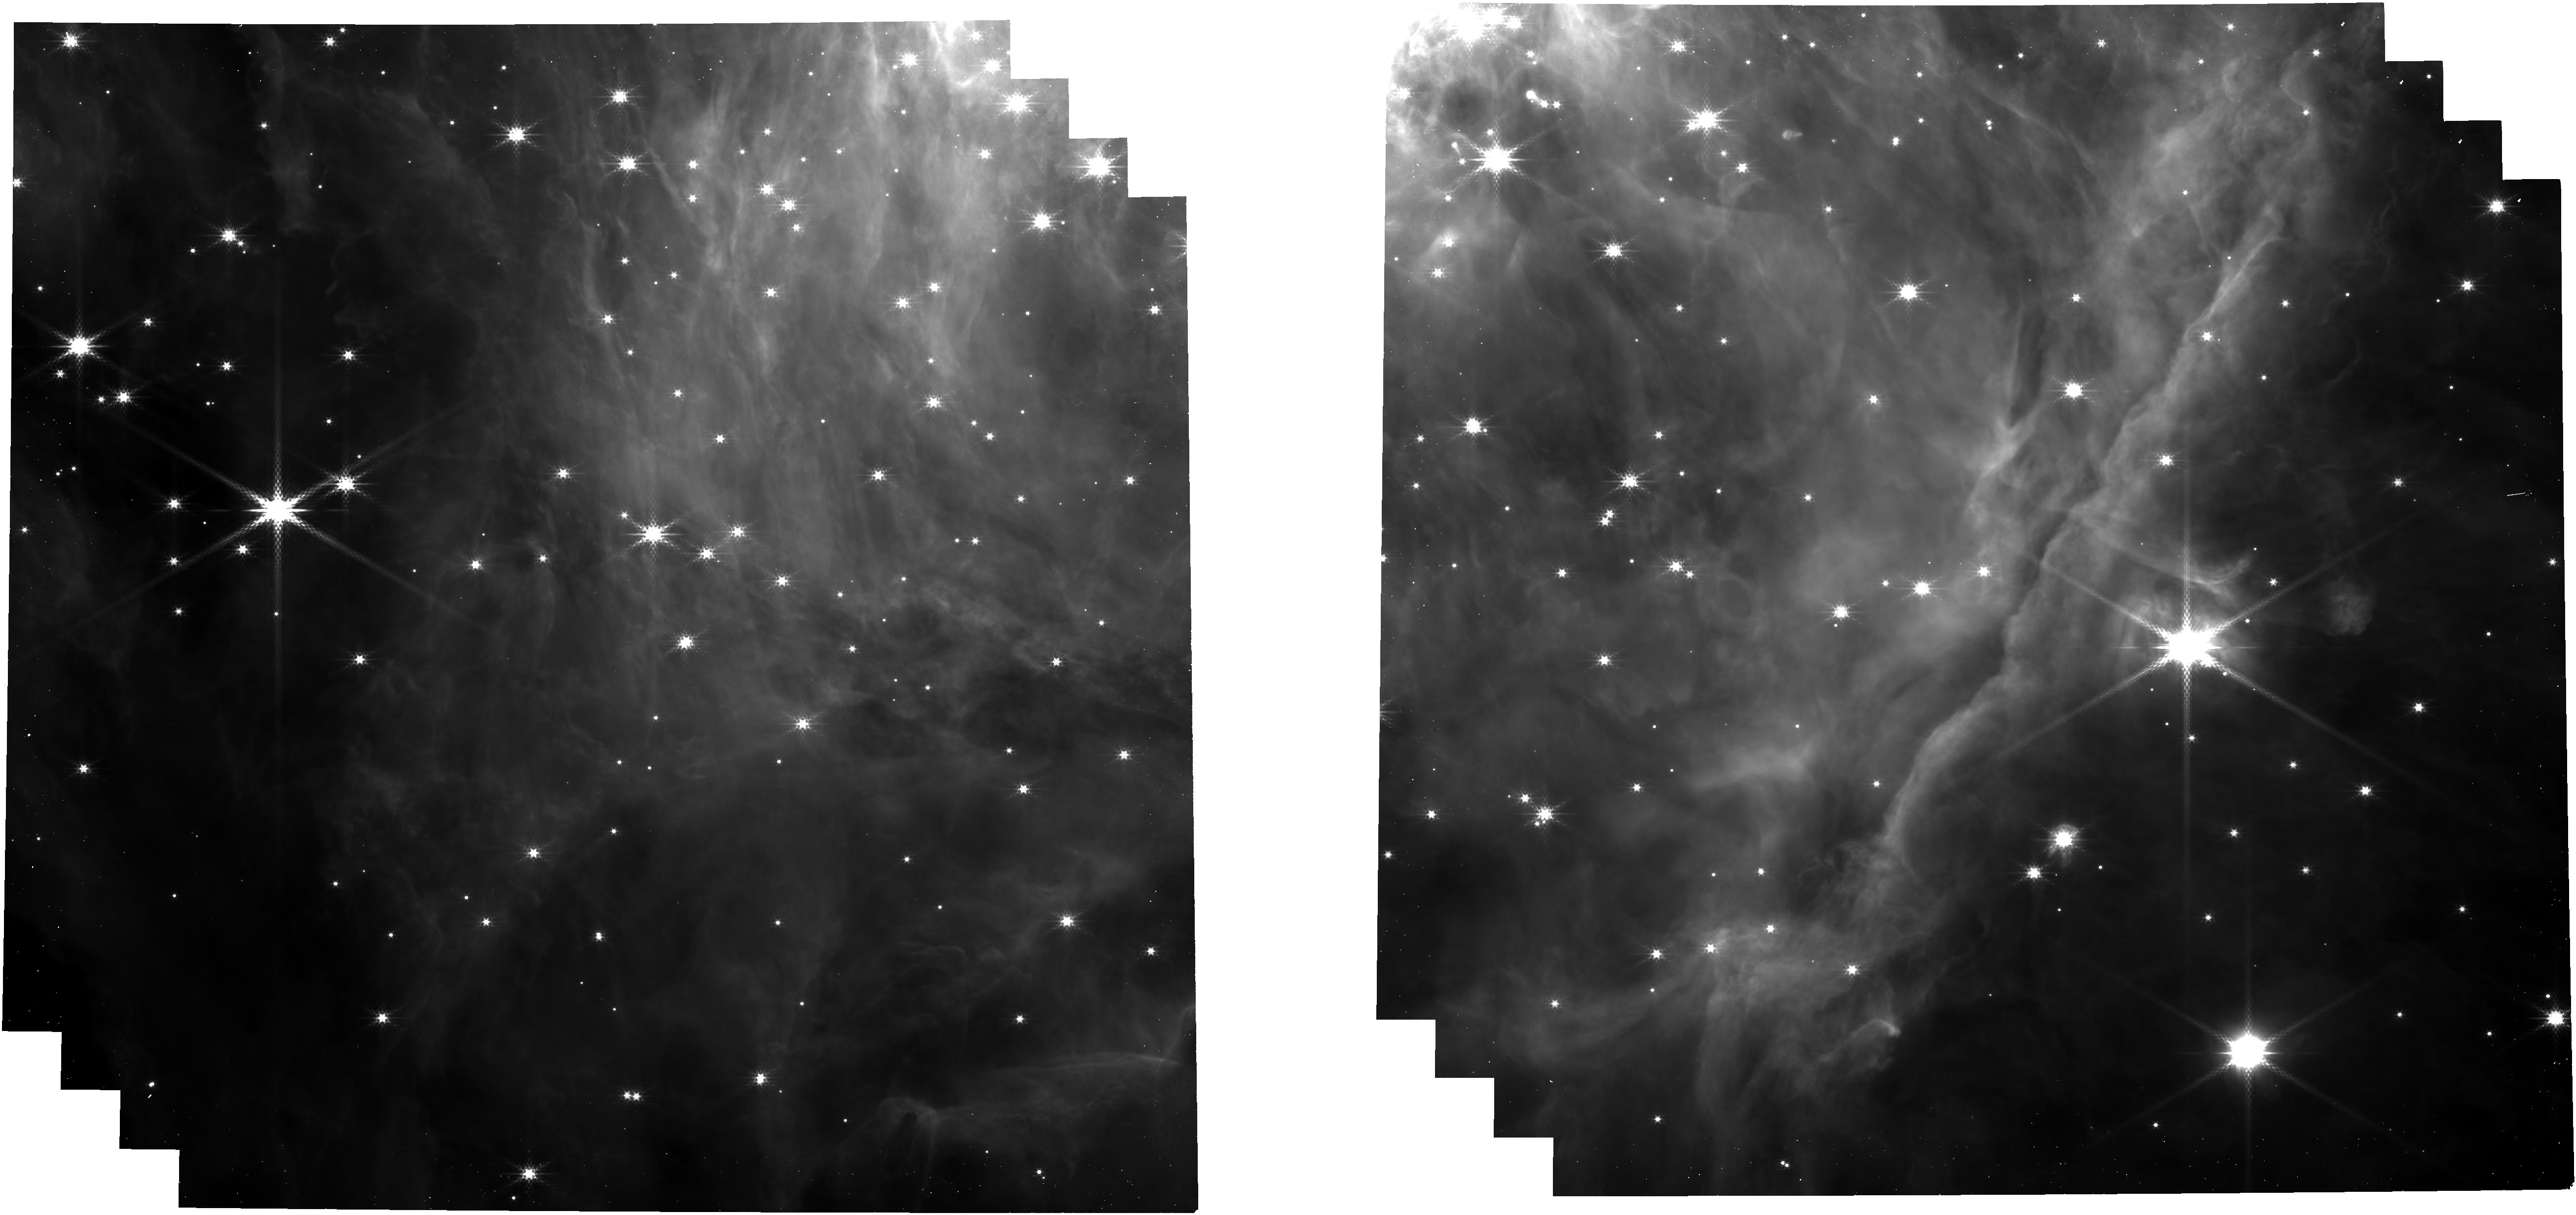
Target: ORIBAR-IMAGING-NIRCAM
Instrument: NIRCAM
Filter: F300M
Exposure: 3 min
Observation ID: jw01288-o001_t011_nircam_clear-f300m

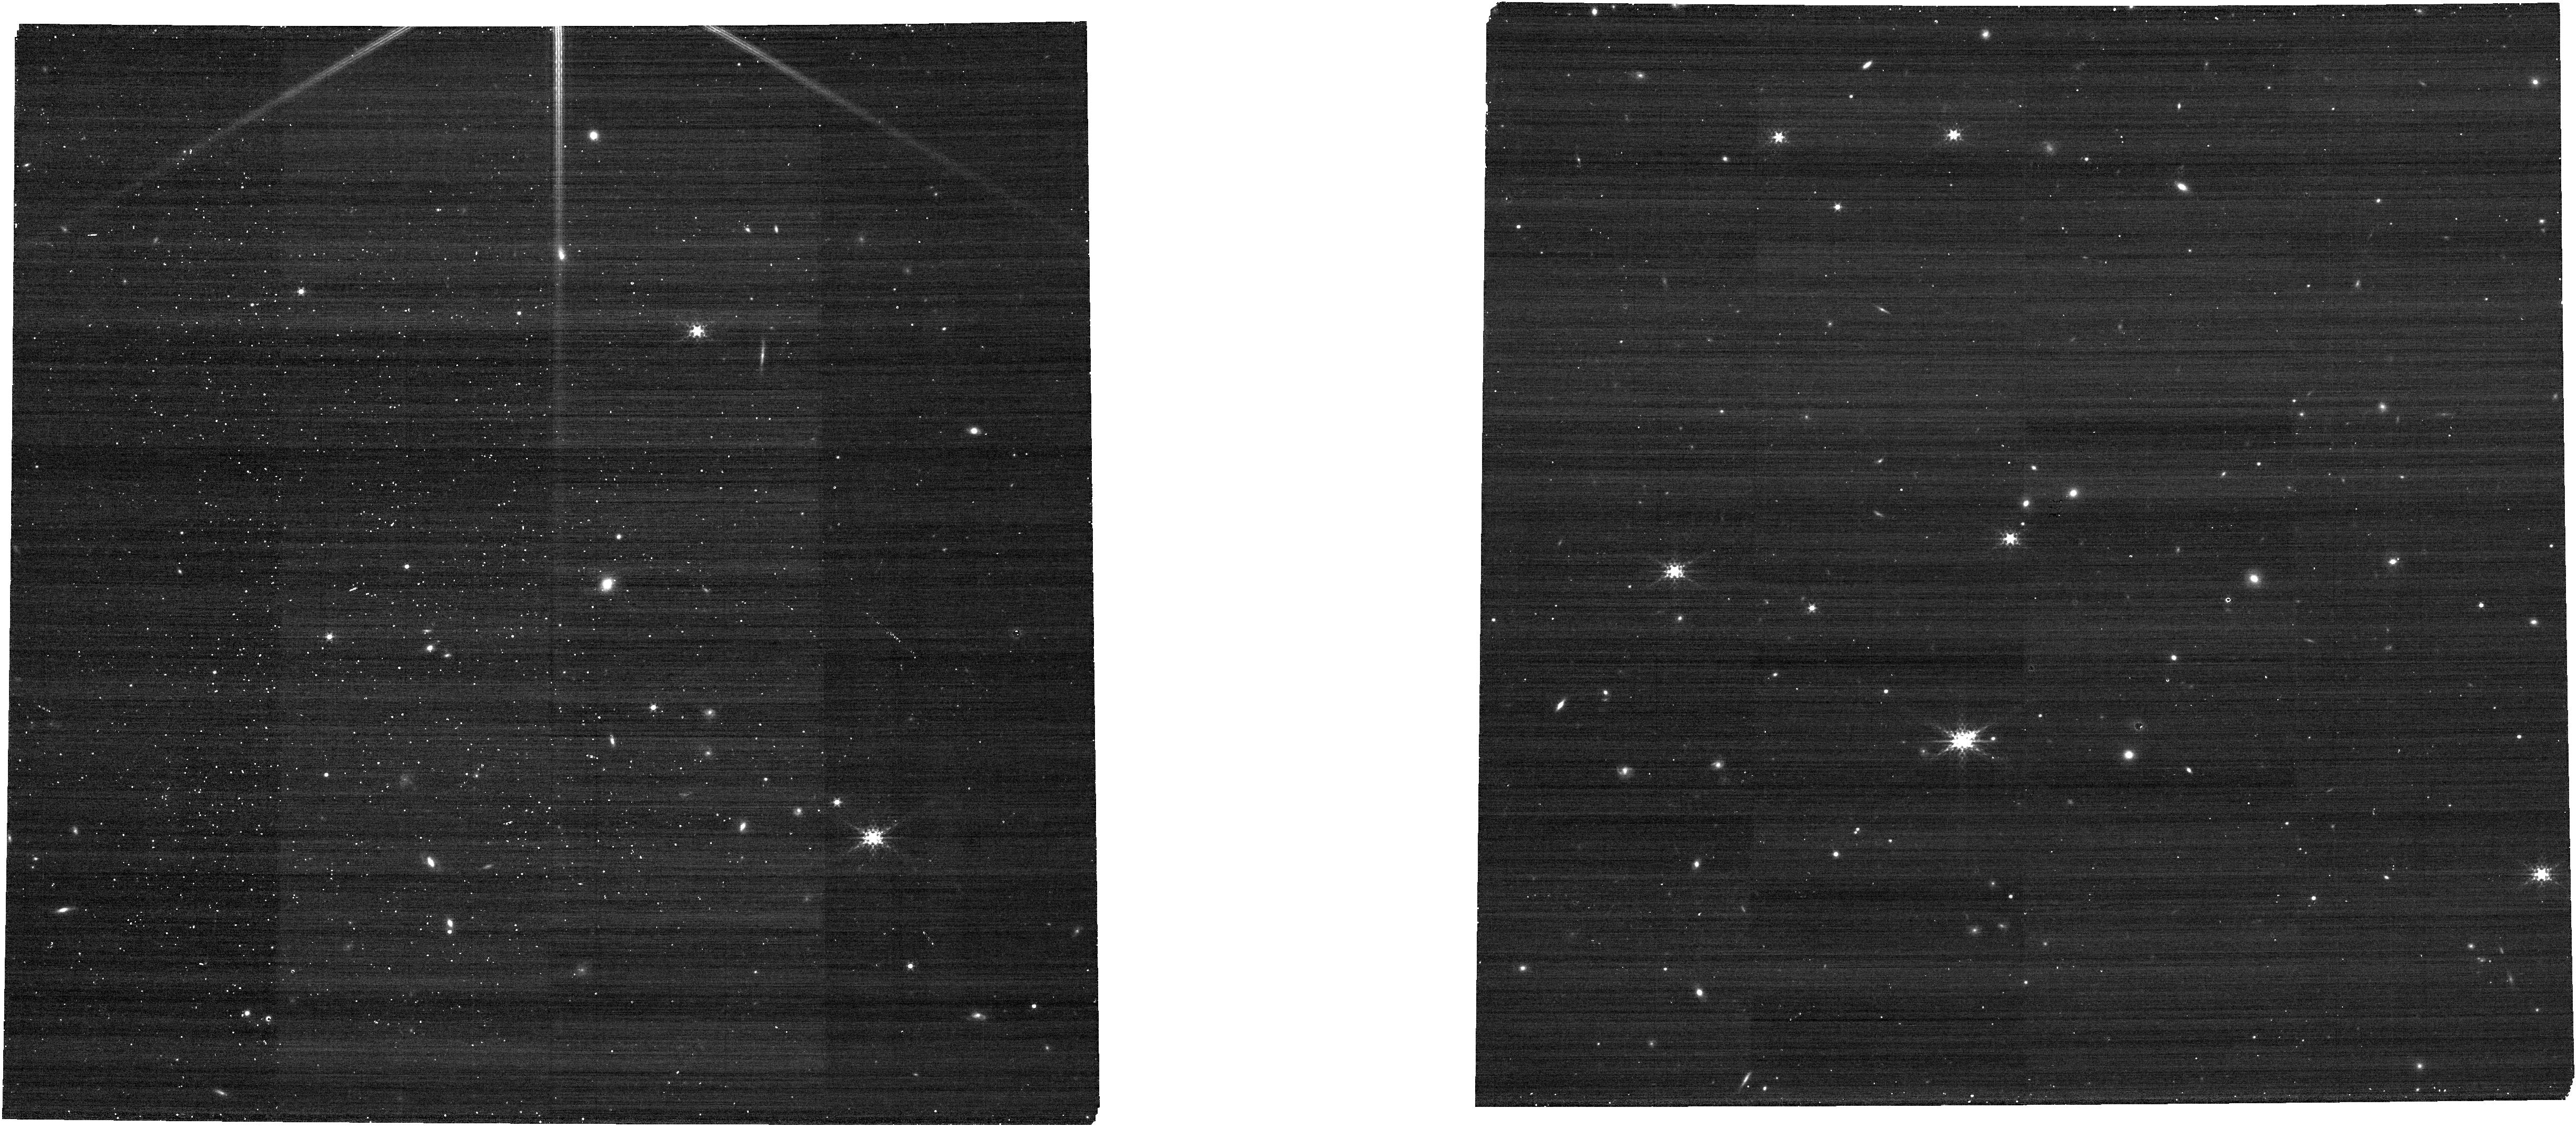
Target: ORIBAR-BACKGROUND
Instrument: NIRCAM
Filter: F335M
Exposure: 2 min
Observation ID: jw01288-o017_t013_nircam_clear-f335m

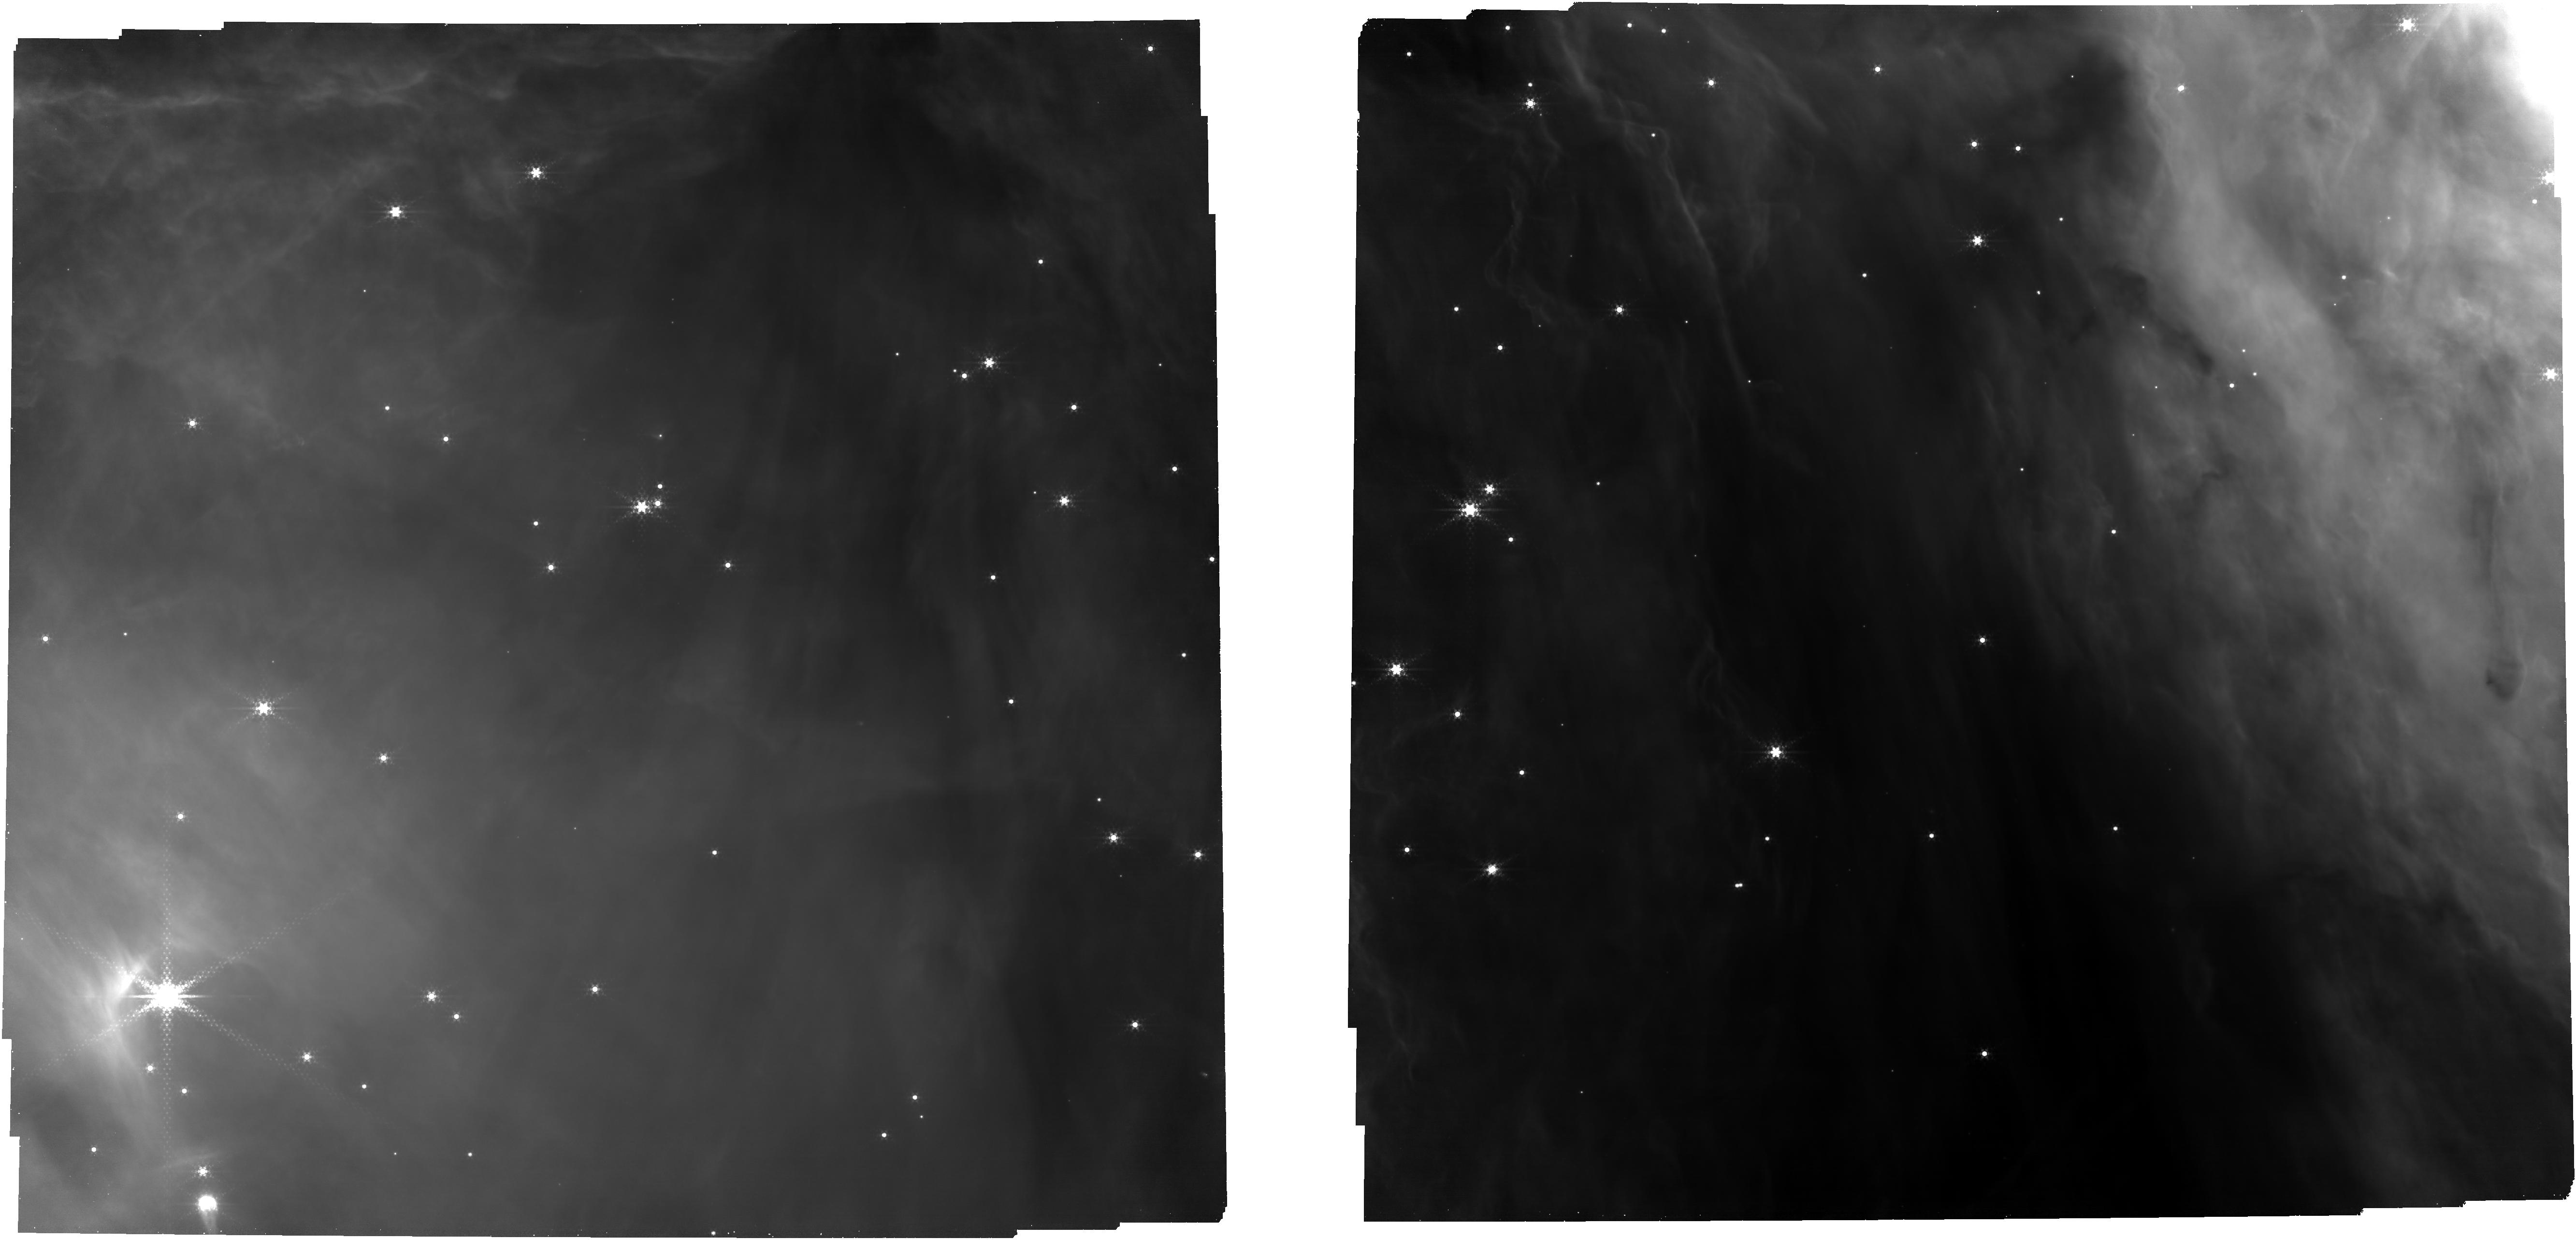
Target: ORIBAR-IMAGING-MIRI
Instrument: NIRCAM
Filter: F444W+F405N
Exposure: 19 min
Observation ID: jw01288-o016_t012_nircam_f405n-f444w

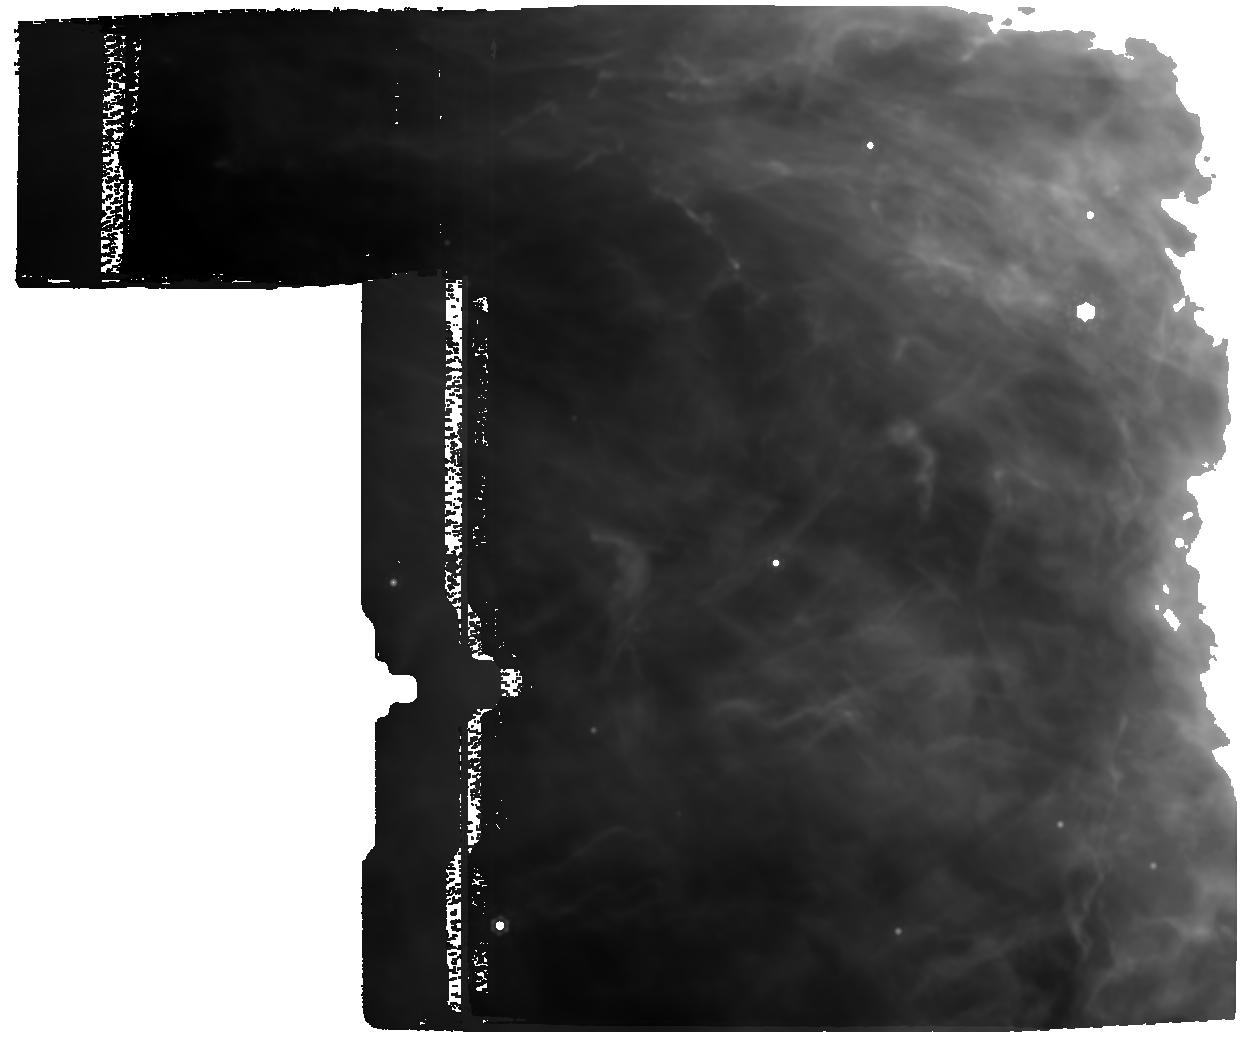
Target: ORIBAR-MIRI-IFU-H2
Instrument: MIRI
Filter: F1500W
Exposure: 1.3 h
Observation ID: jw01288-o002_t010_miri_f1500w

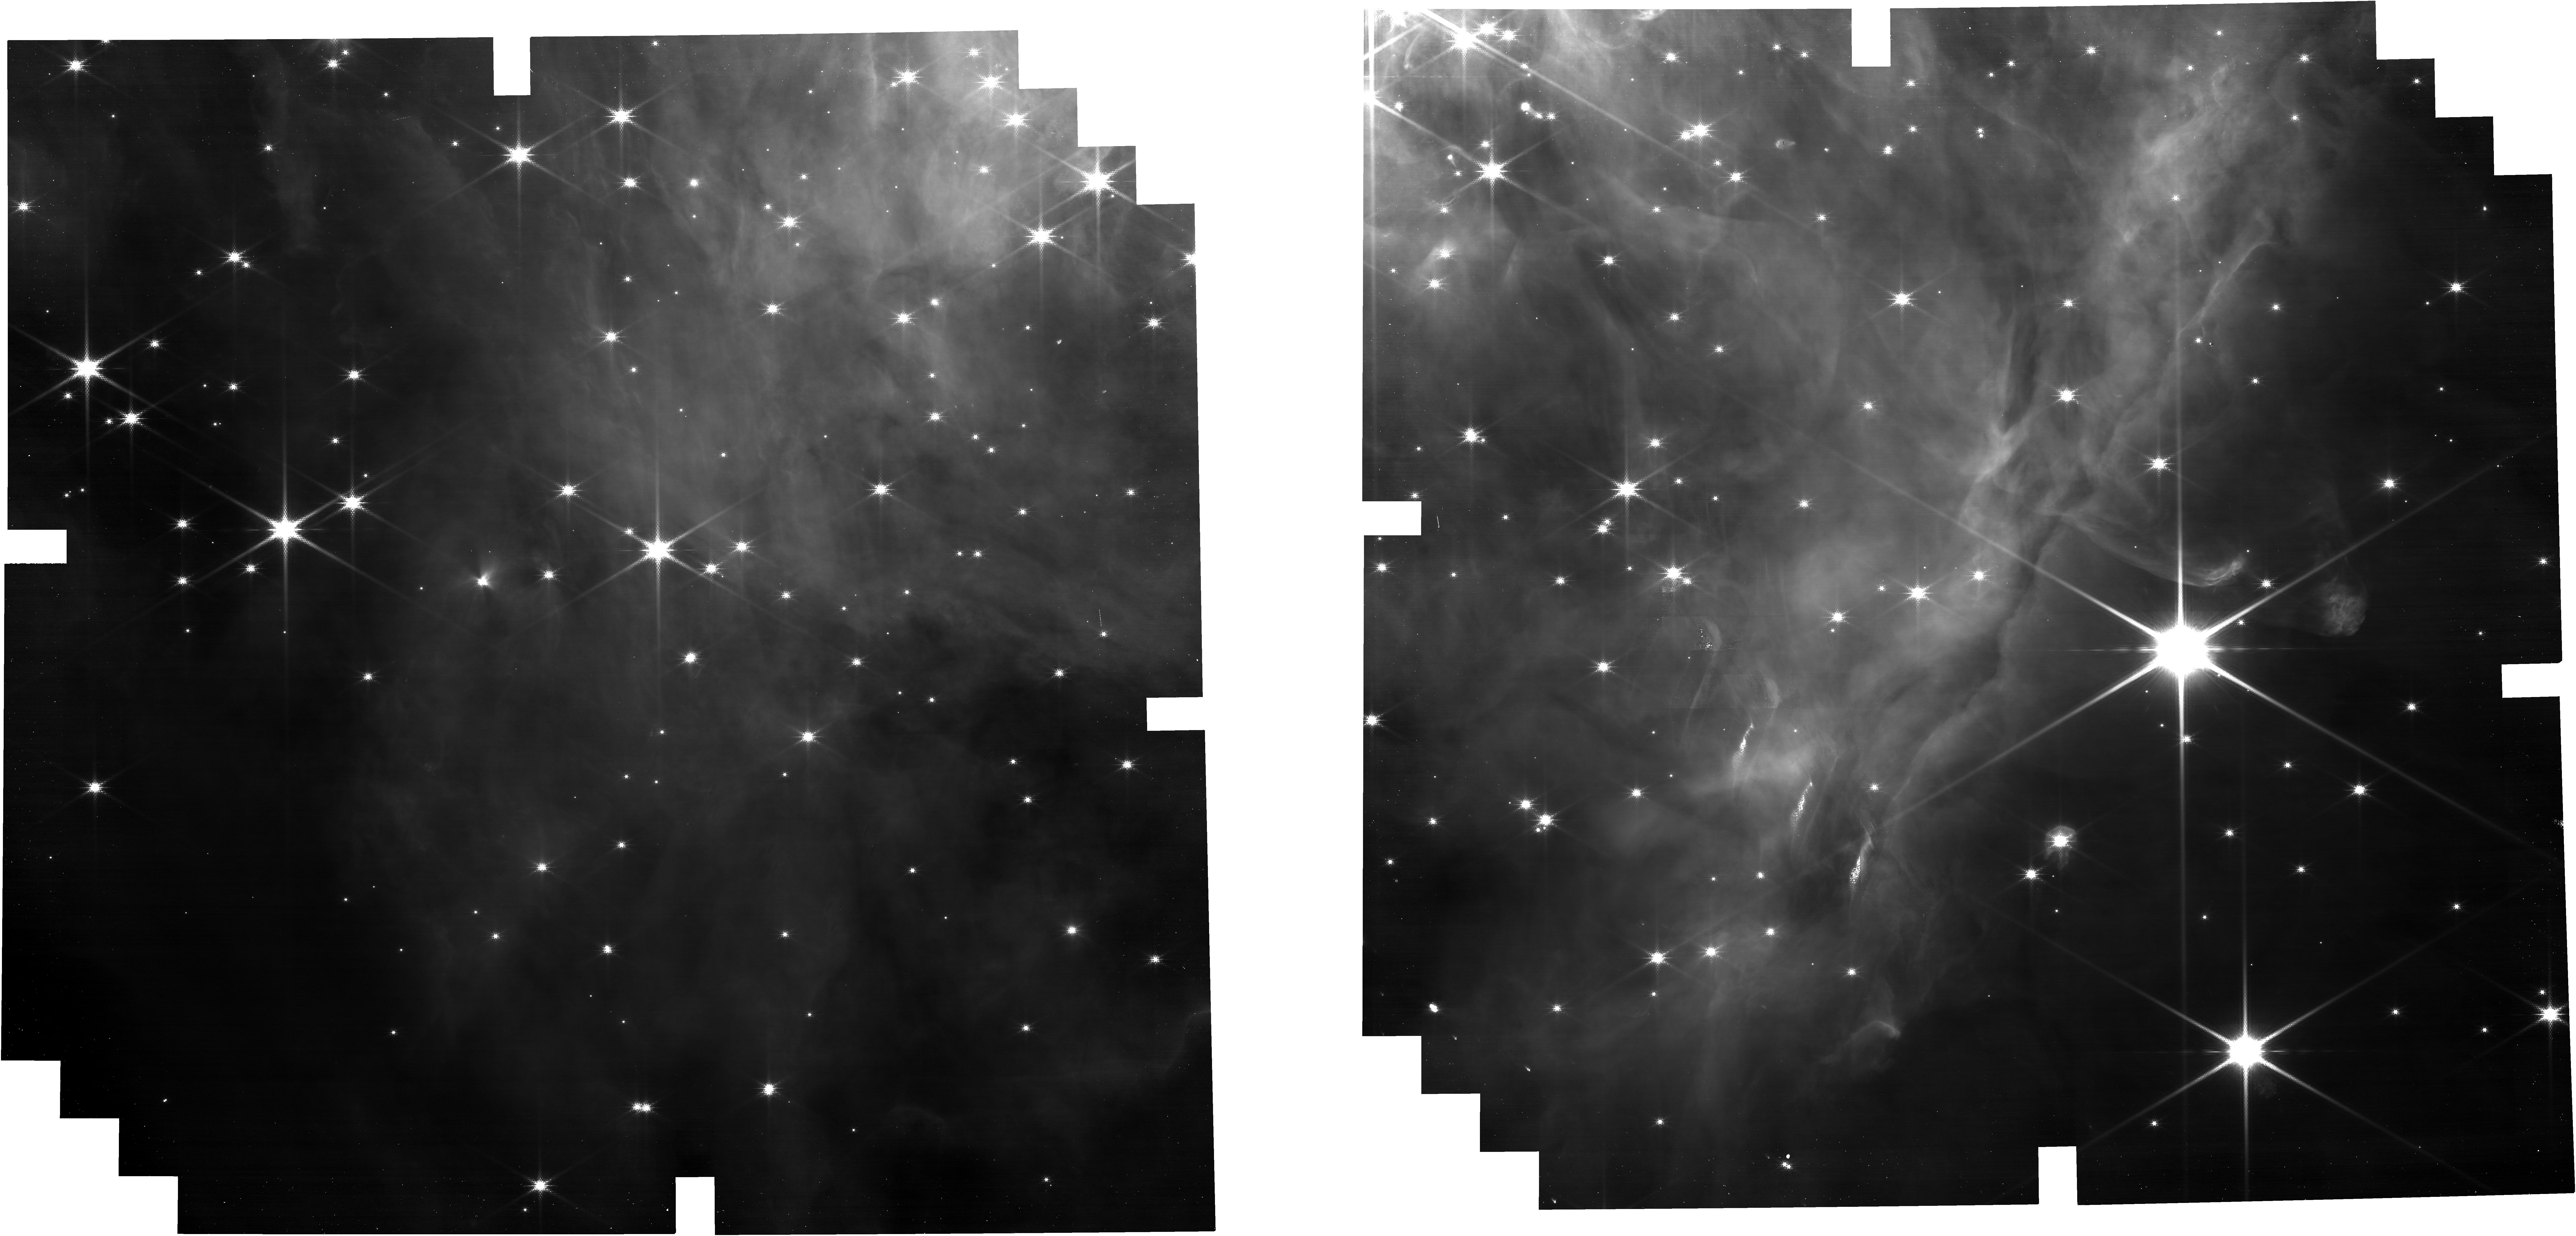
Target: ORIBAR-IMAGING-NIRCAM
Instrument: NIRCAM
Filter: F150W2+F162M
Exposure: 3 min
Observation ID: jw01288-o001_t011_nircam_f150w2-f162m

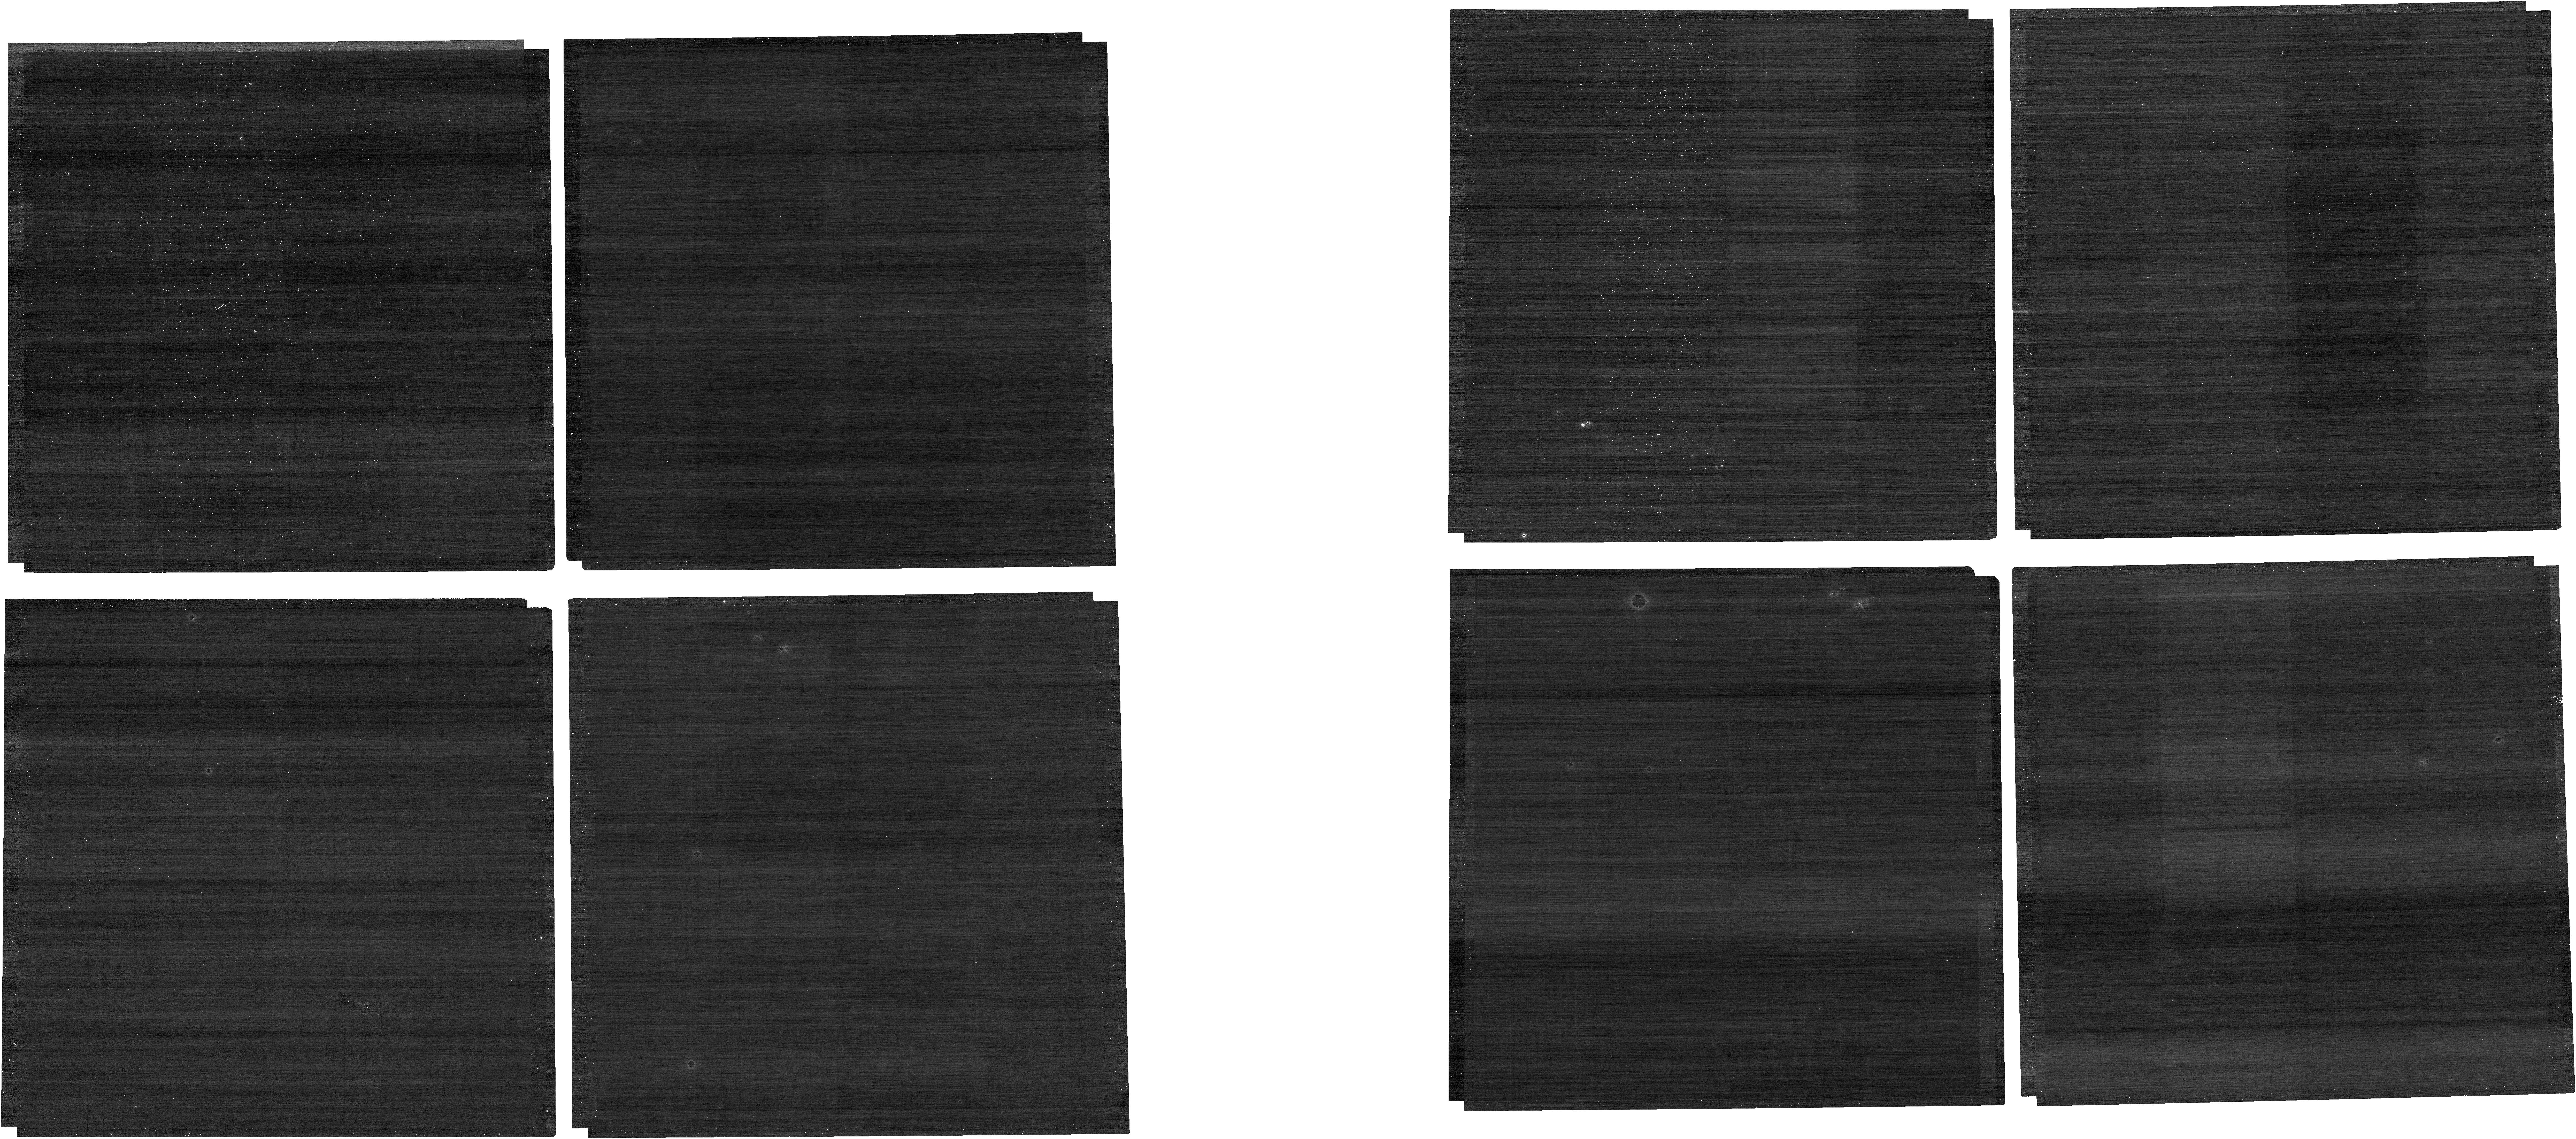
Target: ORIBAR-BACKGROUND
Instrument: NIRCAM
Filter: F187N
Exposure: 2 min
Observation ID: jw01288-o014_t013_nircam_clear-f187n

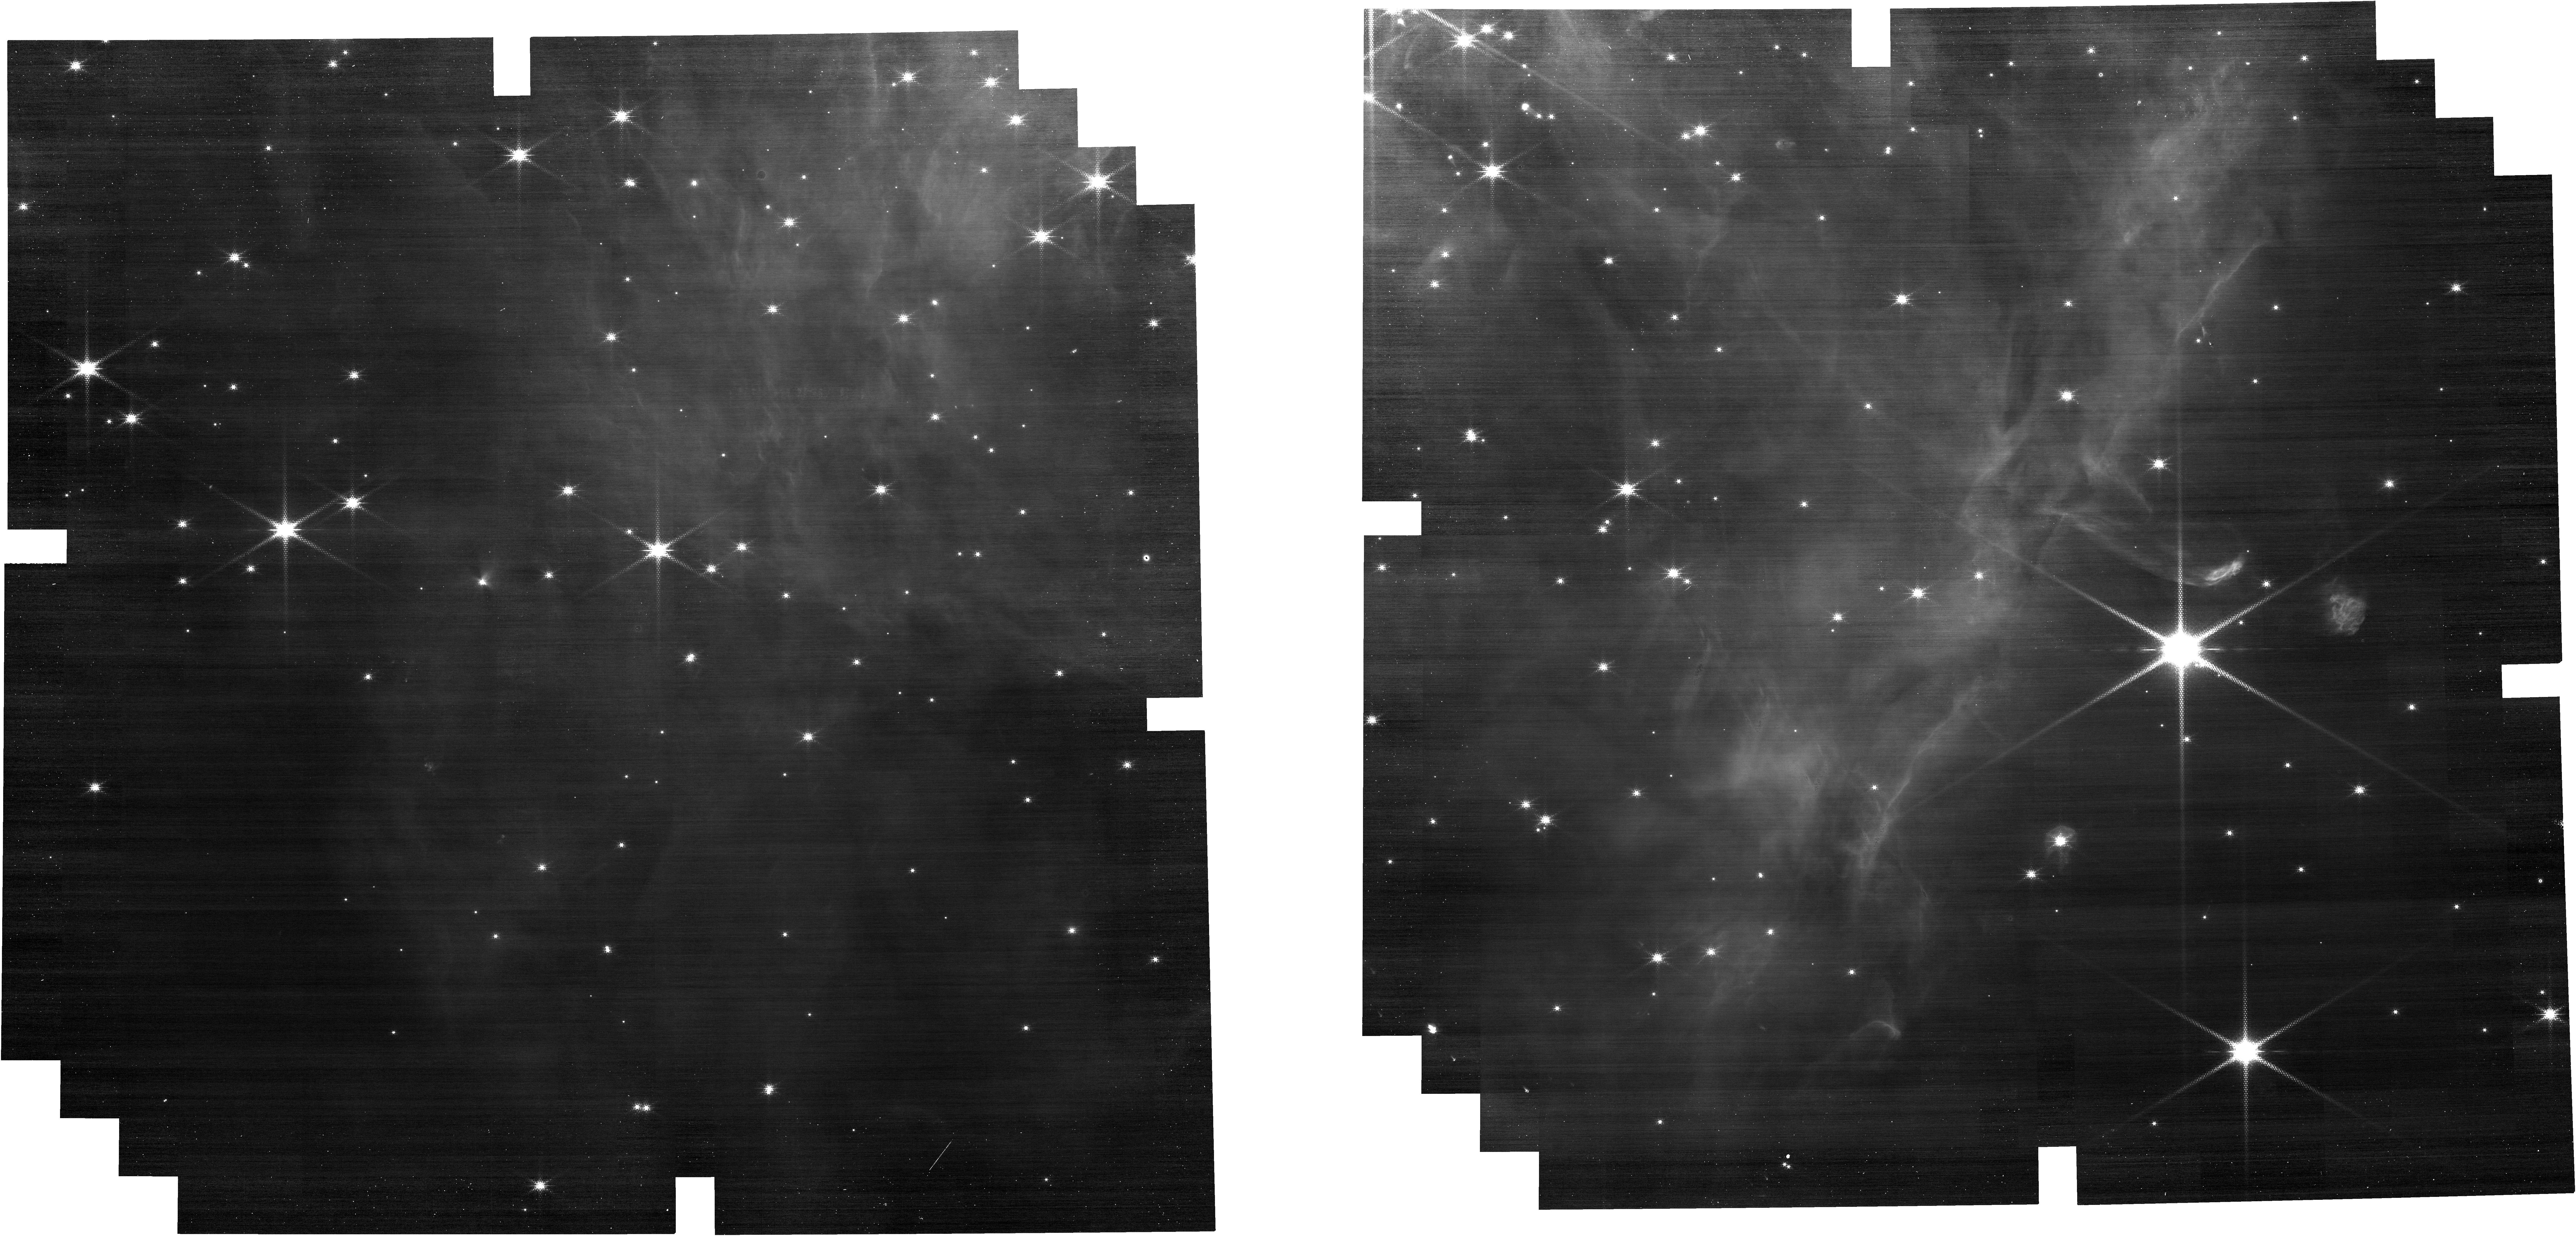
Target: ORIBAR-IMAGING-NIRCAM
Instrument: NIRCAM
Filter: F150W2+F164N
Exposure: 3 min
Observation ID: jw01288-o001_t011_nircam_f150w2-f164n

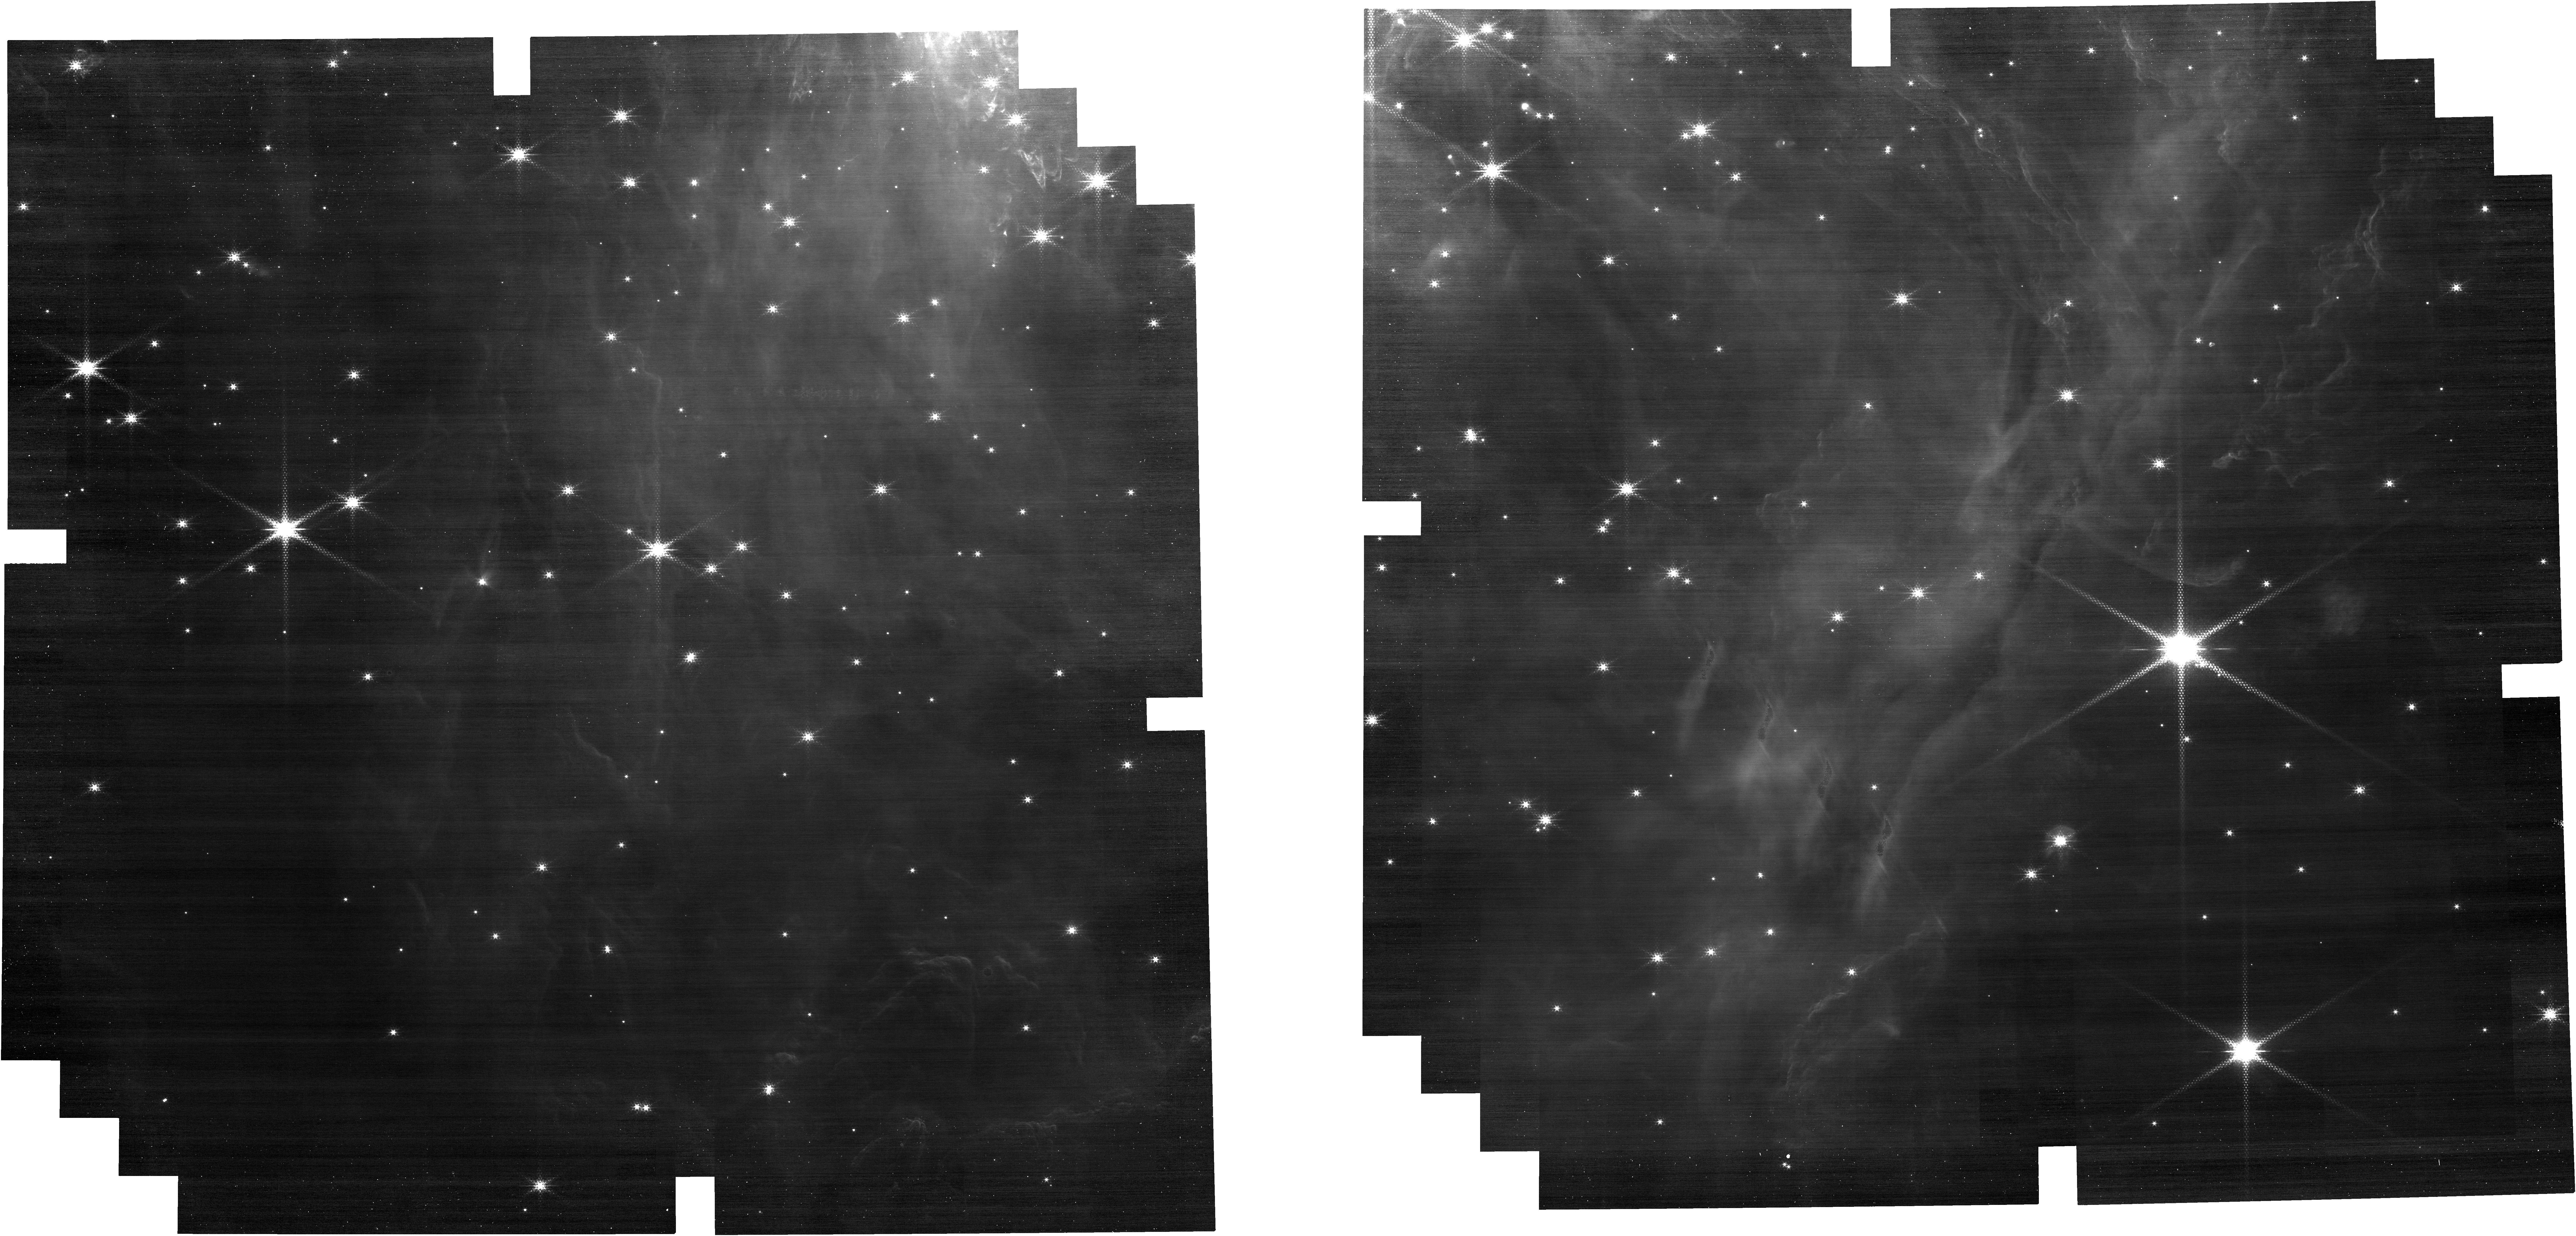
Target: ORIBAR-IMAGING-NIRCAM
Instrument: NIRCAM
Filter: F212N
Exposure: 3 min
Observation ID: jw01288-o001_t011_nircam_clear-f212n

Radiative Feedback from Massive Stars as Traced by Multiband Imaging and Spectroscopic Mosaics (PI: Berne, Olivier)

Massive stars disrupt their natal molecular cloud material by dissociating molecules, ionizing atoms and molecules, and heating the gas and dust. These processes drive the evolution of interstellar matter in our Galaxy and throughout the Universe from the era of vigorous star formation at redshifts of 1-3, to the present day. Much of this interaction occurs in Photo-Dissociation Regions (PDRs) where far-ultraviolet photons of these stars create a largely neutral, but warm region of gas and dust. PDR emission dominates the IR spectra of star-forming galaxies and also provides a unique tool to study in detail the physical and chemical processes that are relevant for most of the mass in inter- and circumstellar media including diffuse clouds, protoplanetary disk -and molecular cloud surfaces, globules, planetary nebulae, and starburst galaxies. We propose to provide template datasets designed to identify key PDR characteristics in JWST spectra in order to guide the preparation of Cycle 2 proposals on star-forming regions in our Galaxy and beyond. We plan to obtain the first spatially resolved, high spectral resolution IR observations of a PDR using NIRCam, NIRSpec and MIRI. These data will test widely used theoretical models and extend them into the JWST era. We have engaged the broader community as exemplified by the supporting large international team of 138 scientists. We will assist the community interested in JWST observations of PDRs through science-enabling products that will guide observational planning and allow fast data analysis. We will train the community through telecons and dedicated workshops. E. Habart and E. Peeters are co-PIs. NOI reference number is 110.